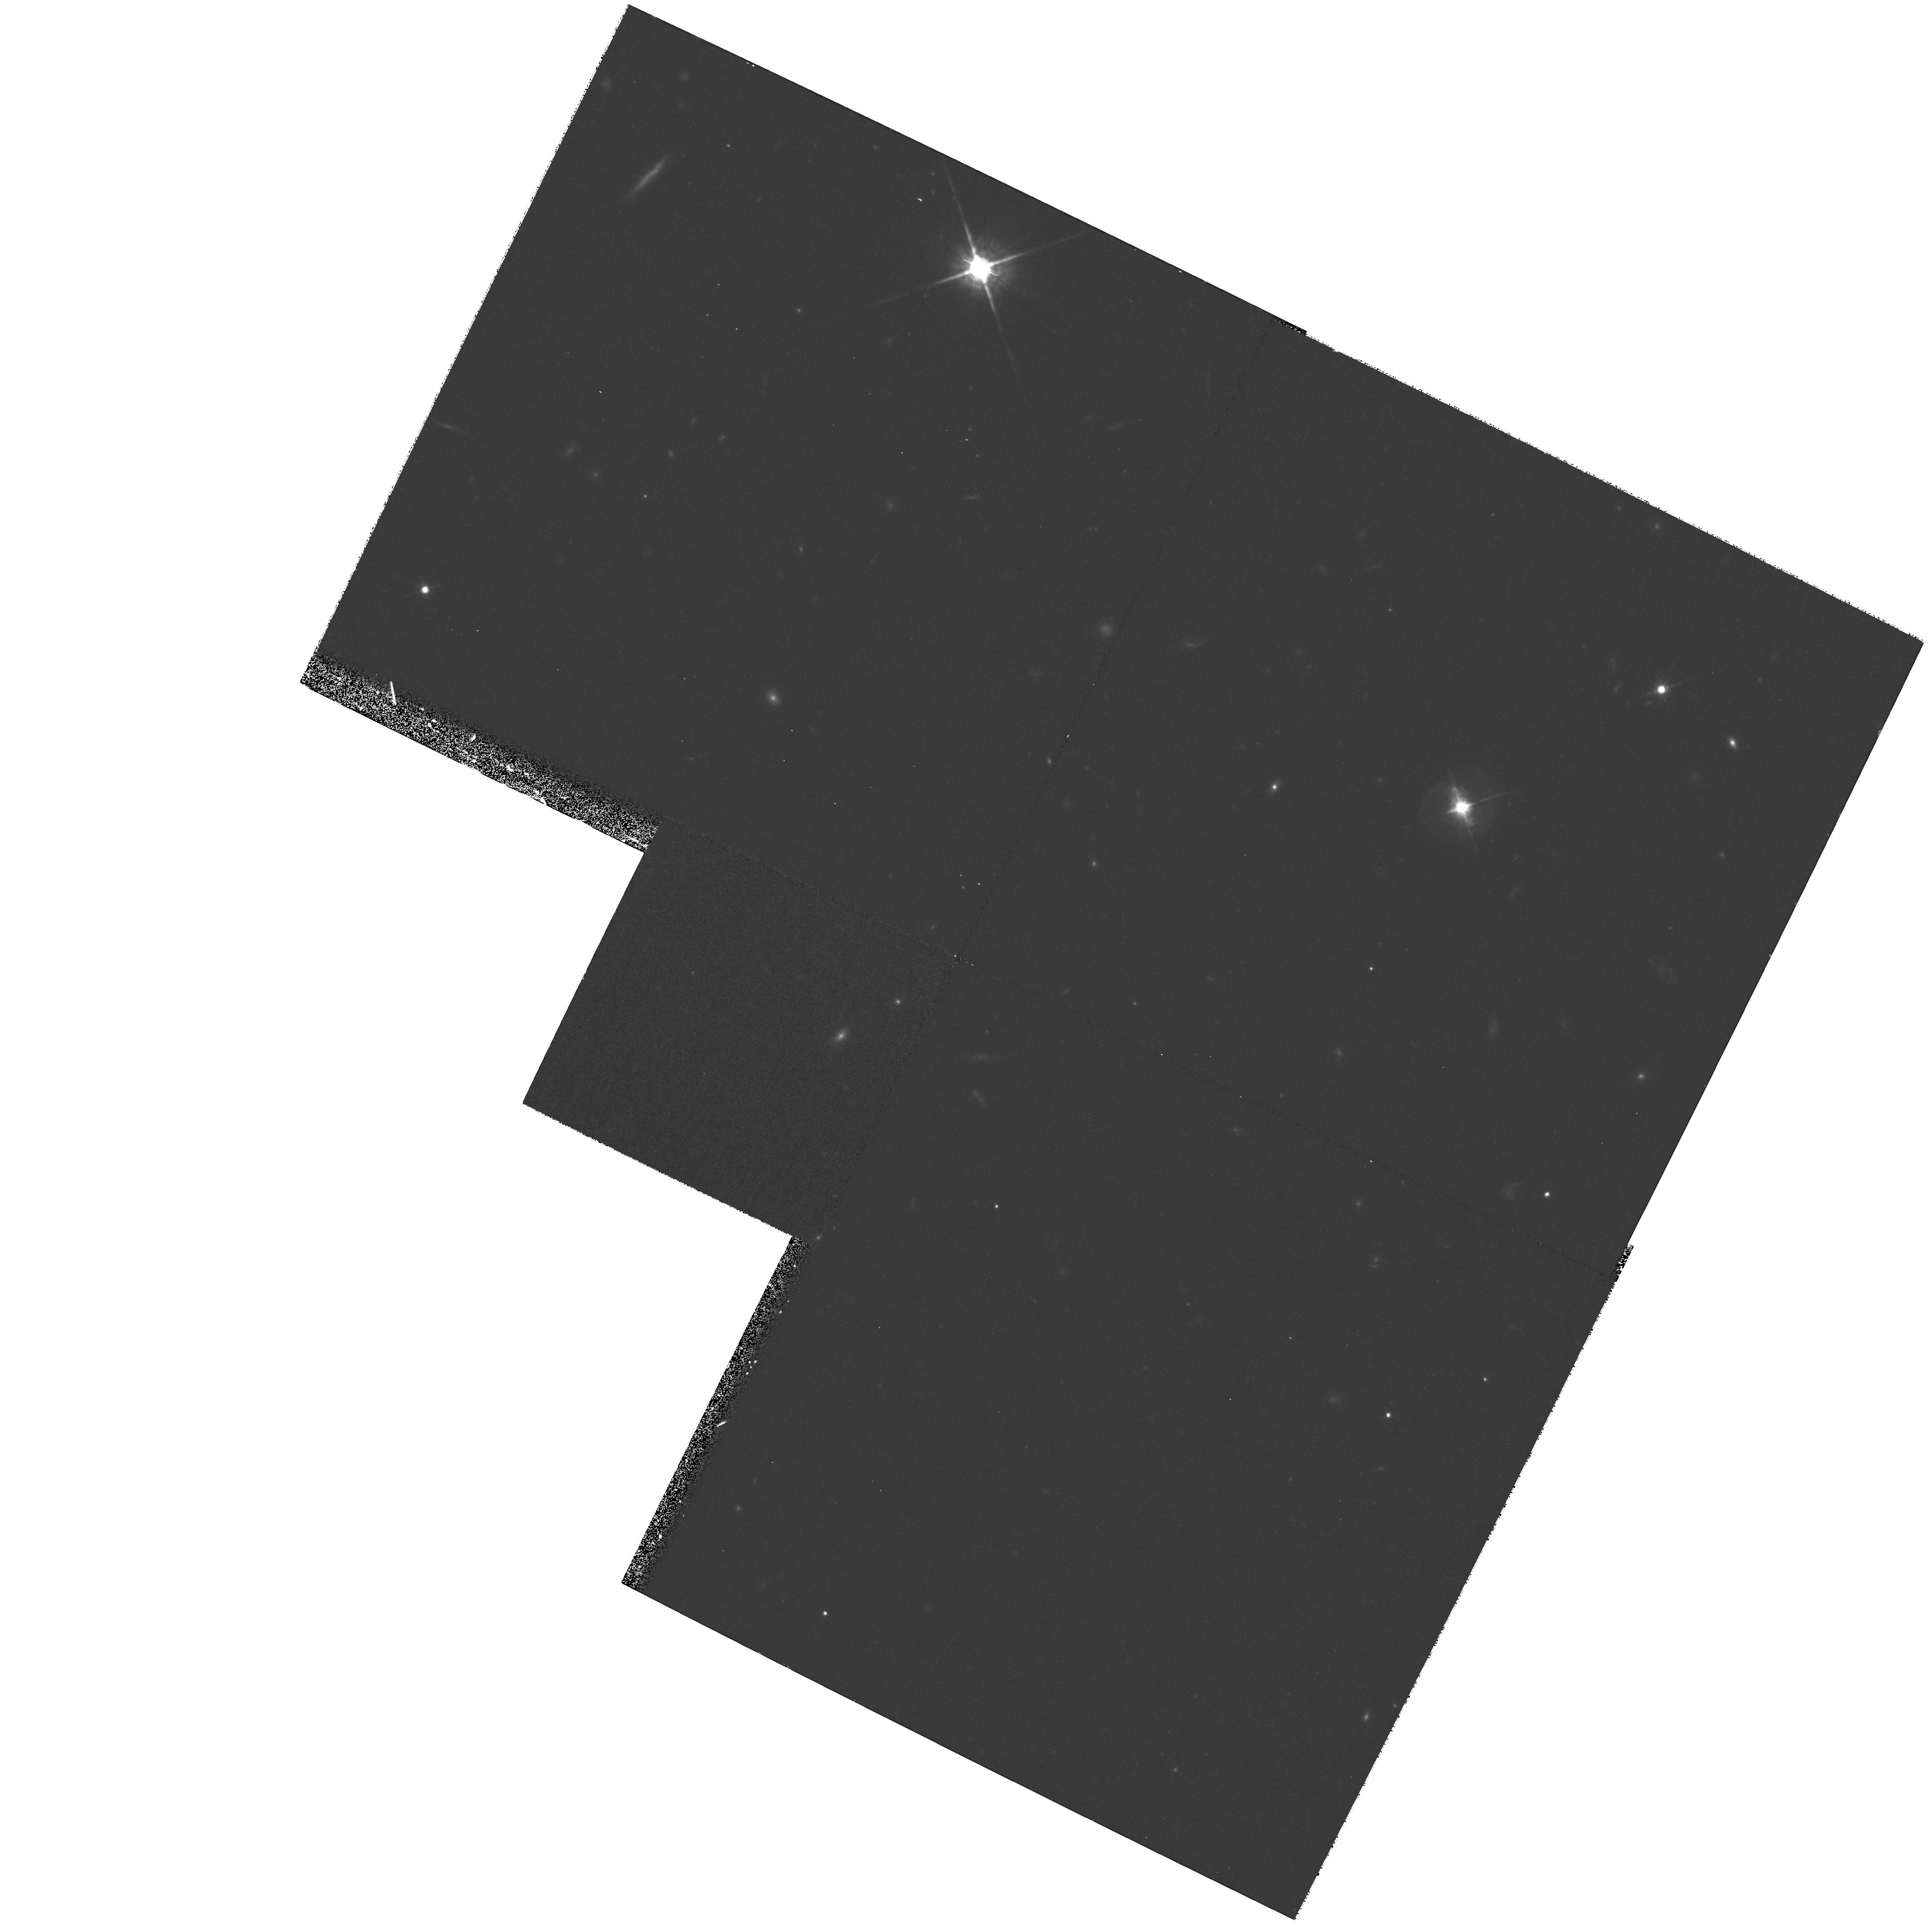
Target: TON0028
Instrument: WFPC2/PC
Filter: F791W
Exposure: 1.1 h
Observation ID: hst_8609_07_wfpc2_pc_f791w_u64n07

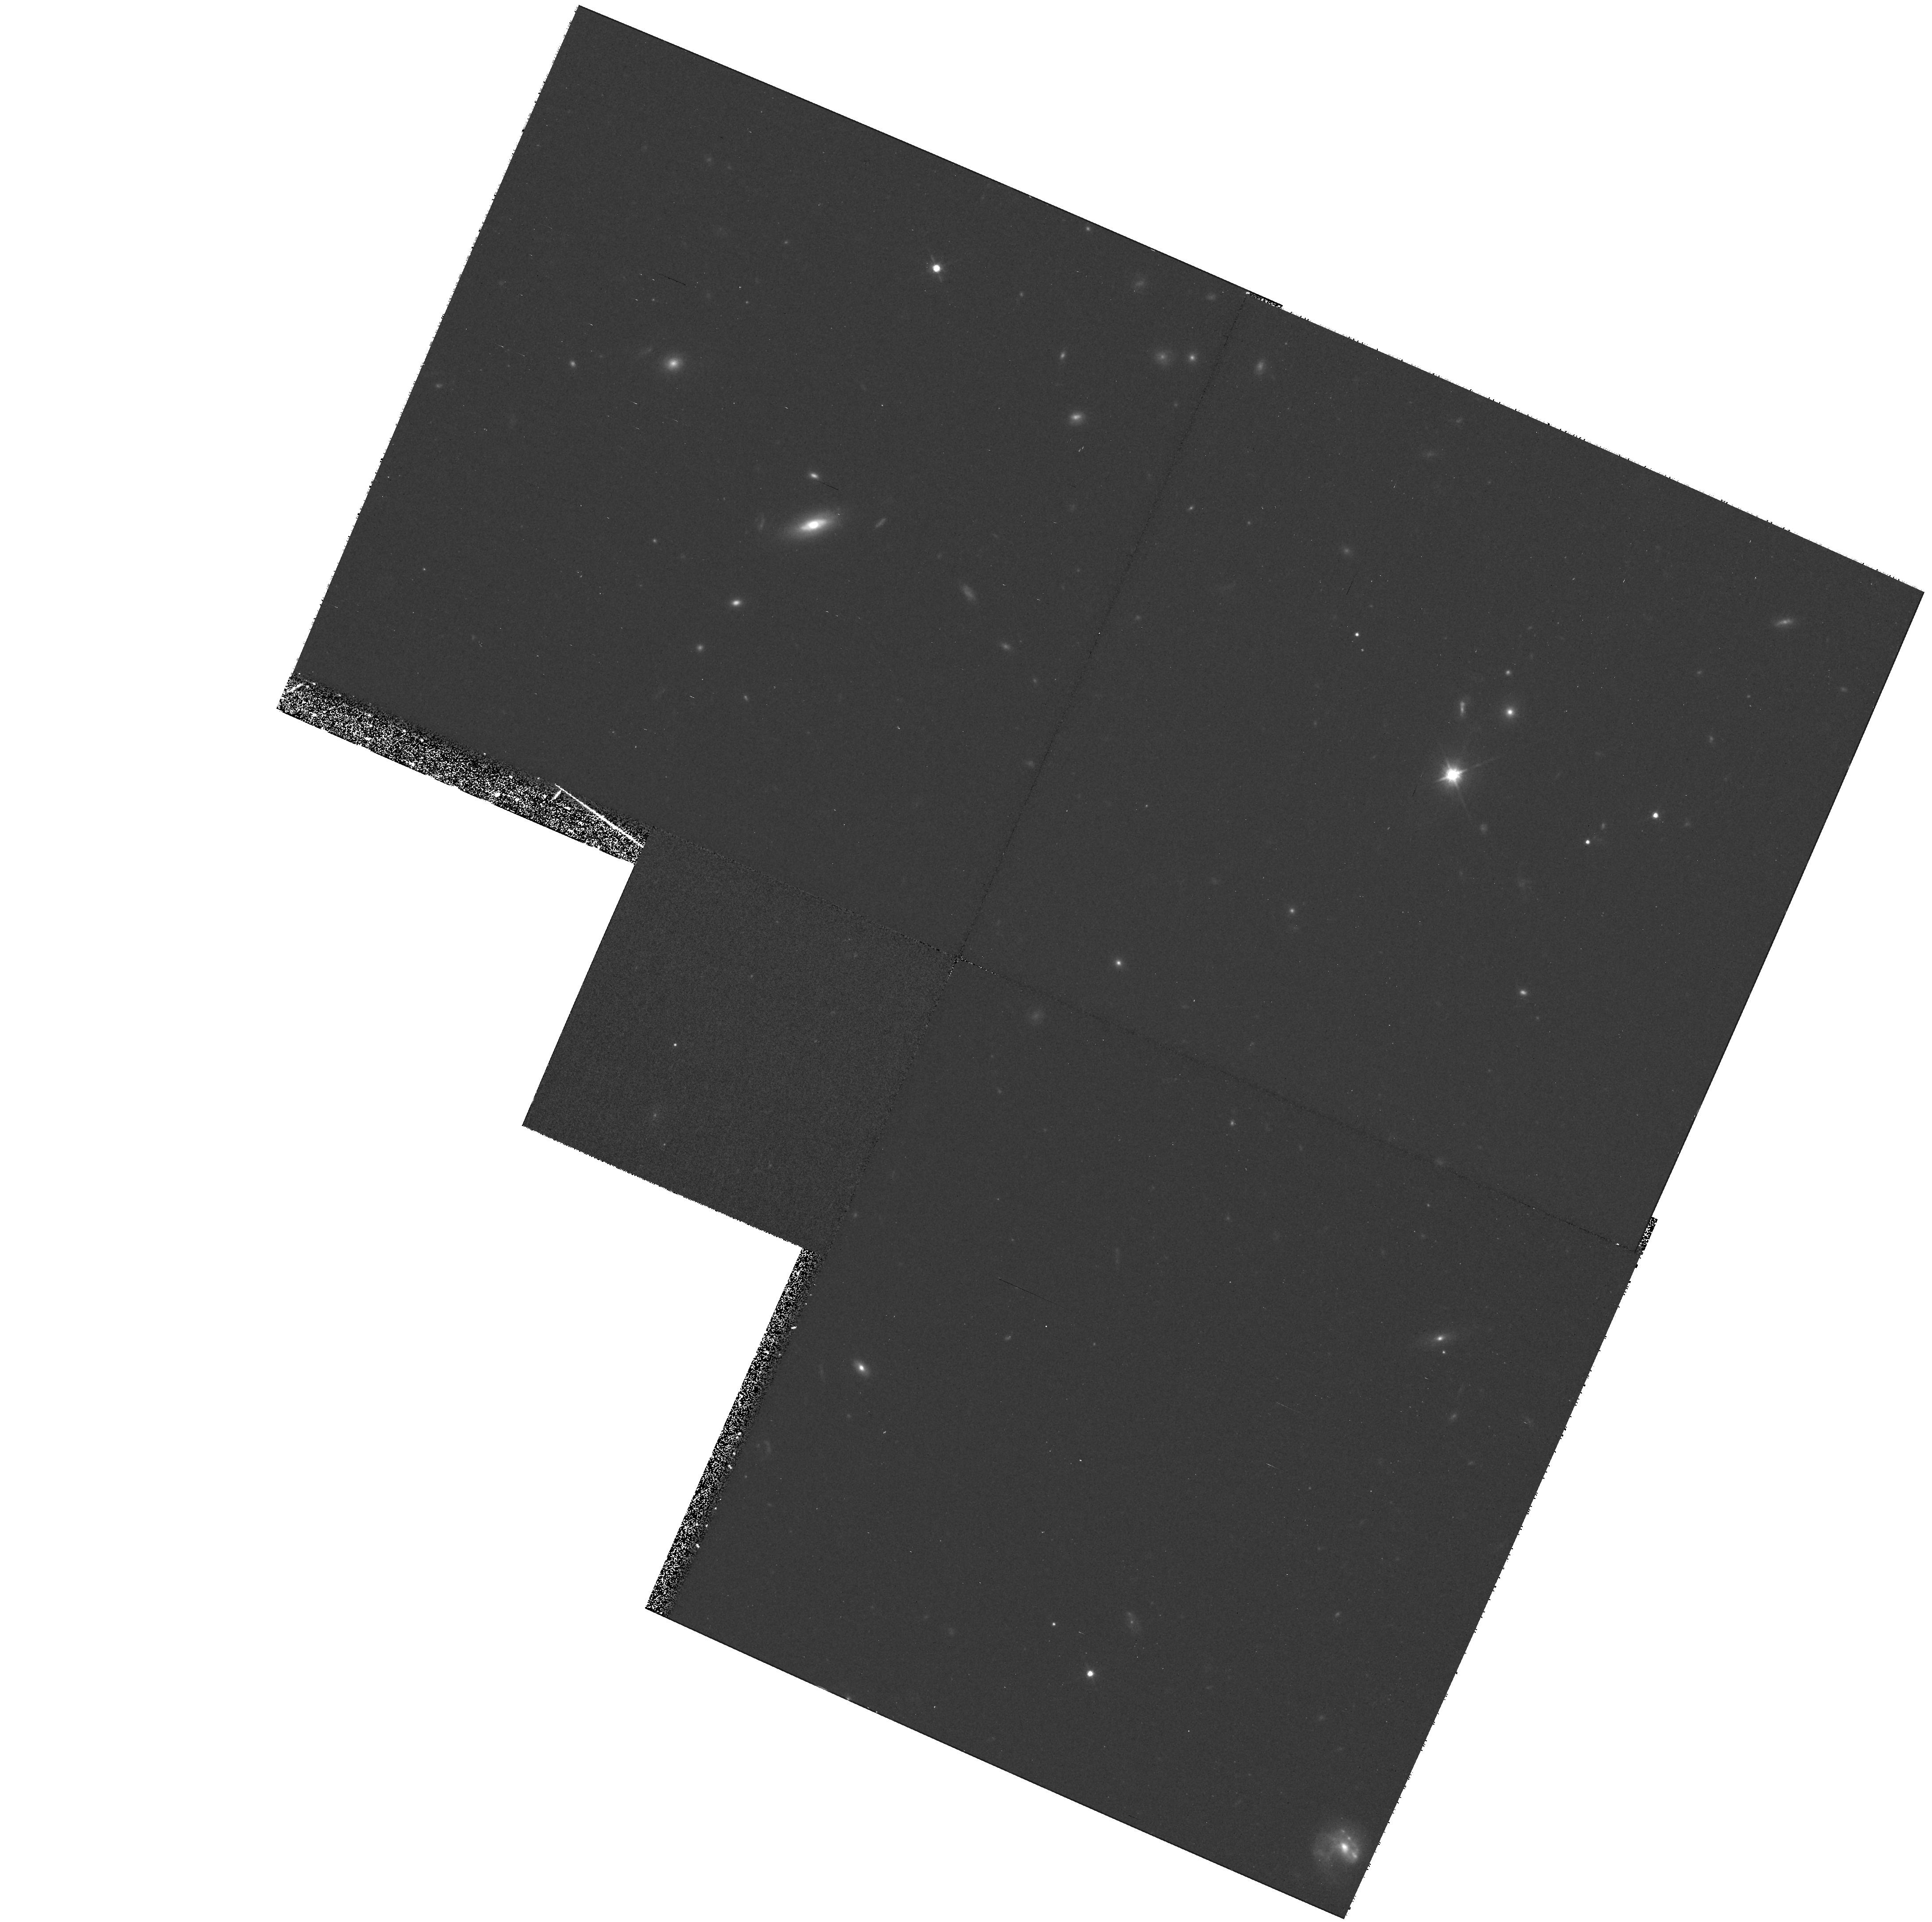
Target: 1230+097
Instrument: WFPC2/PC
Filter: F791W
Exposure: 1.1 h
Observation ID: hst_8609_09_wfpc2_pc_f791w_u64n09

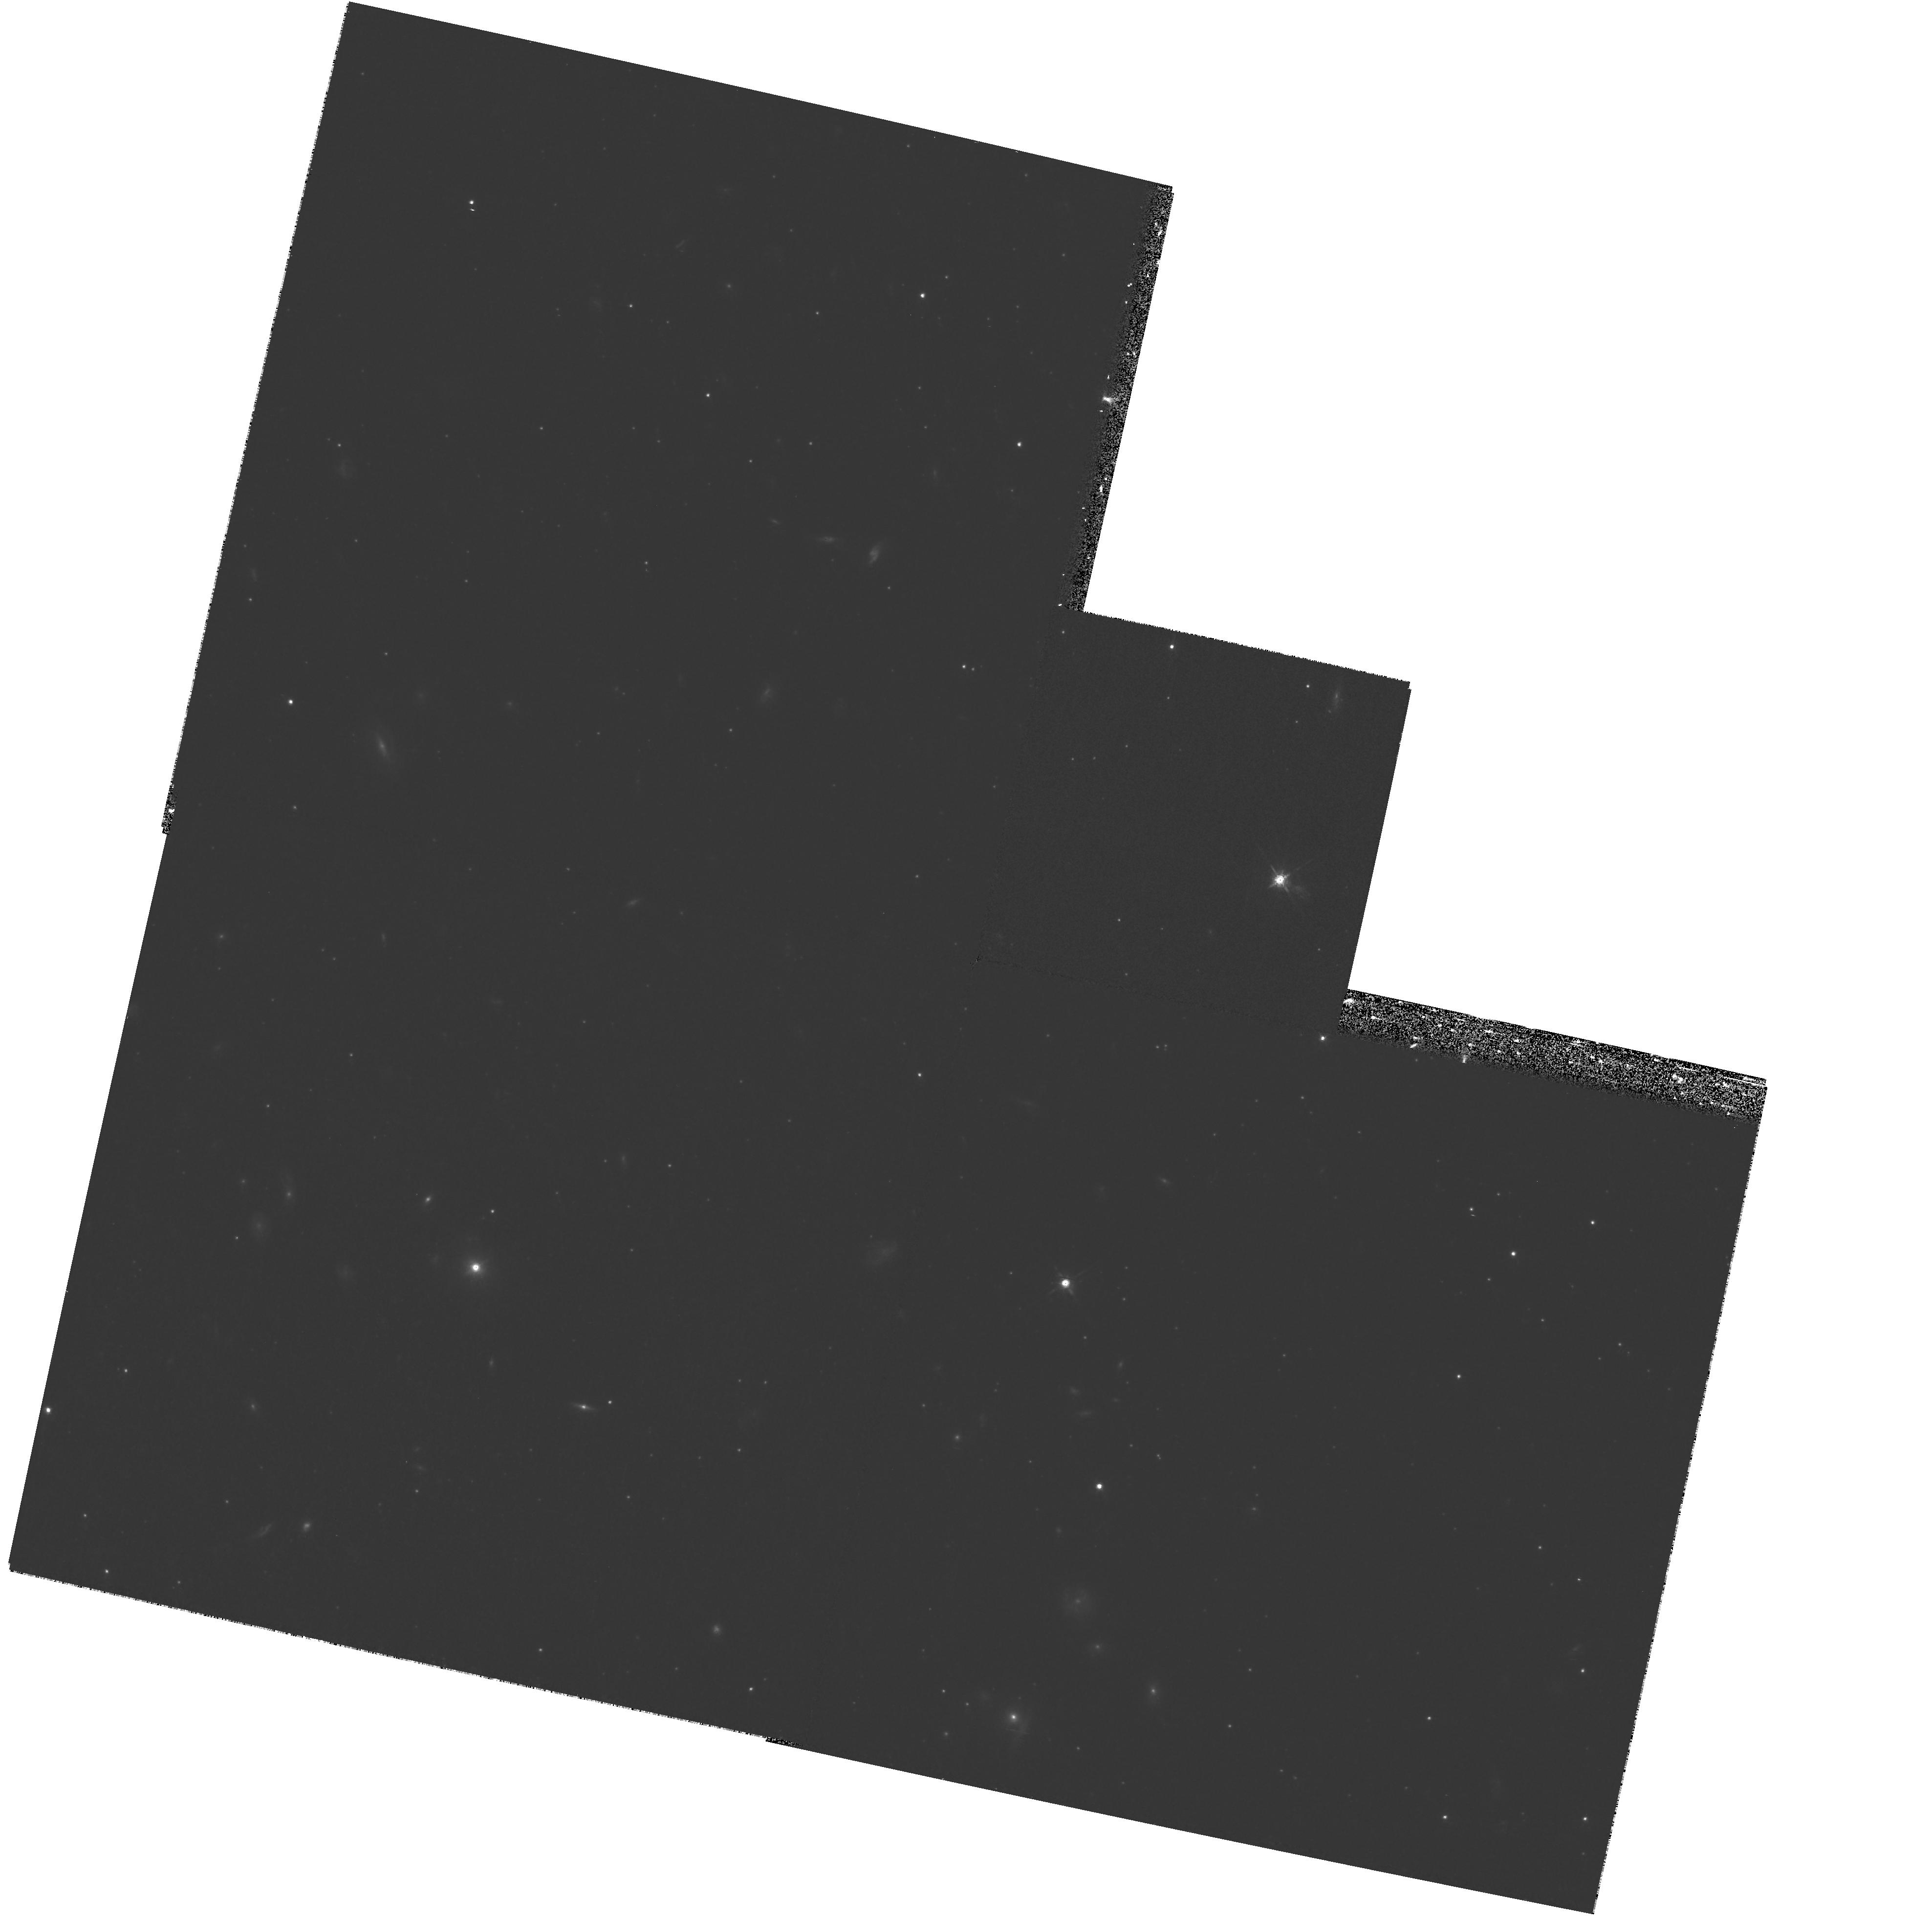
Target: MC4
Instrument: WFPC2/PC
Filter: F791W
Exposure: 1.2 h
Observation ID: hst_8609_04_wfpc2_pc_f791w_u64n04

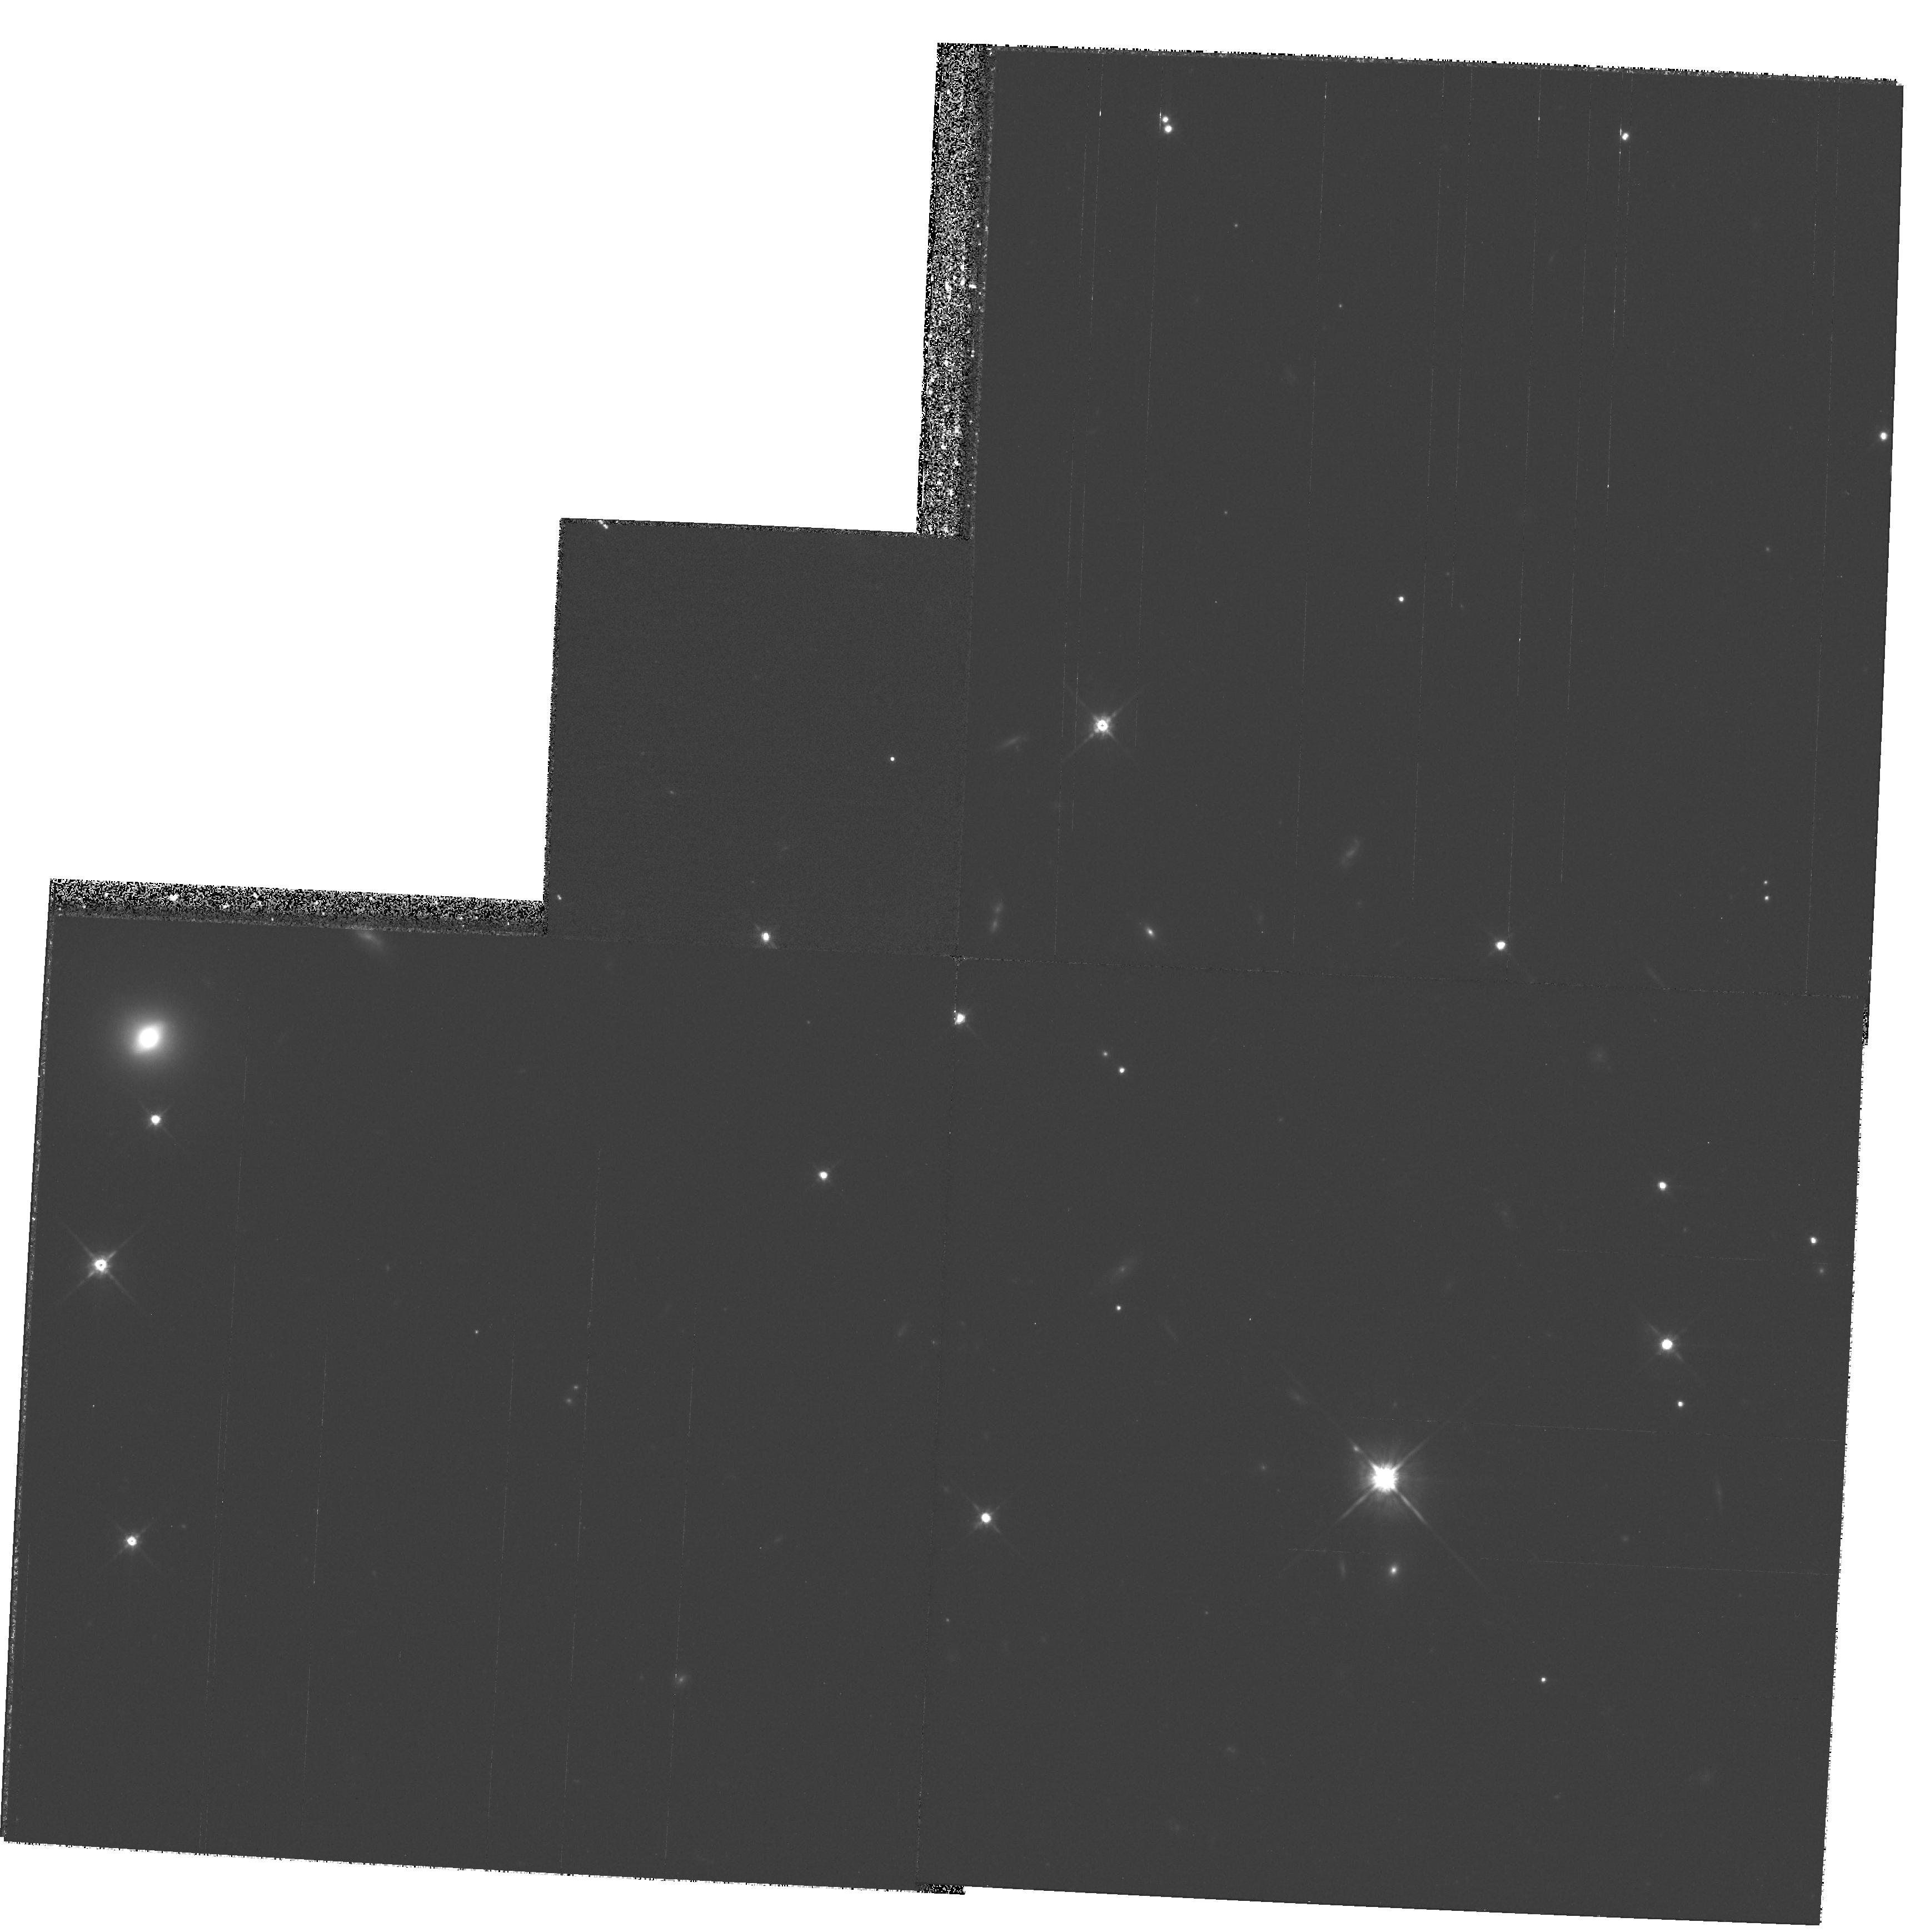
Target: HS0624+6907
Instrument: WFPC2/PC
Filter: F791W
Exposure: 1.2 h
Observation ID: hst_8609_02_wfpc2_pc_f791w_u64n02

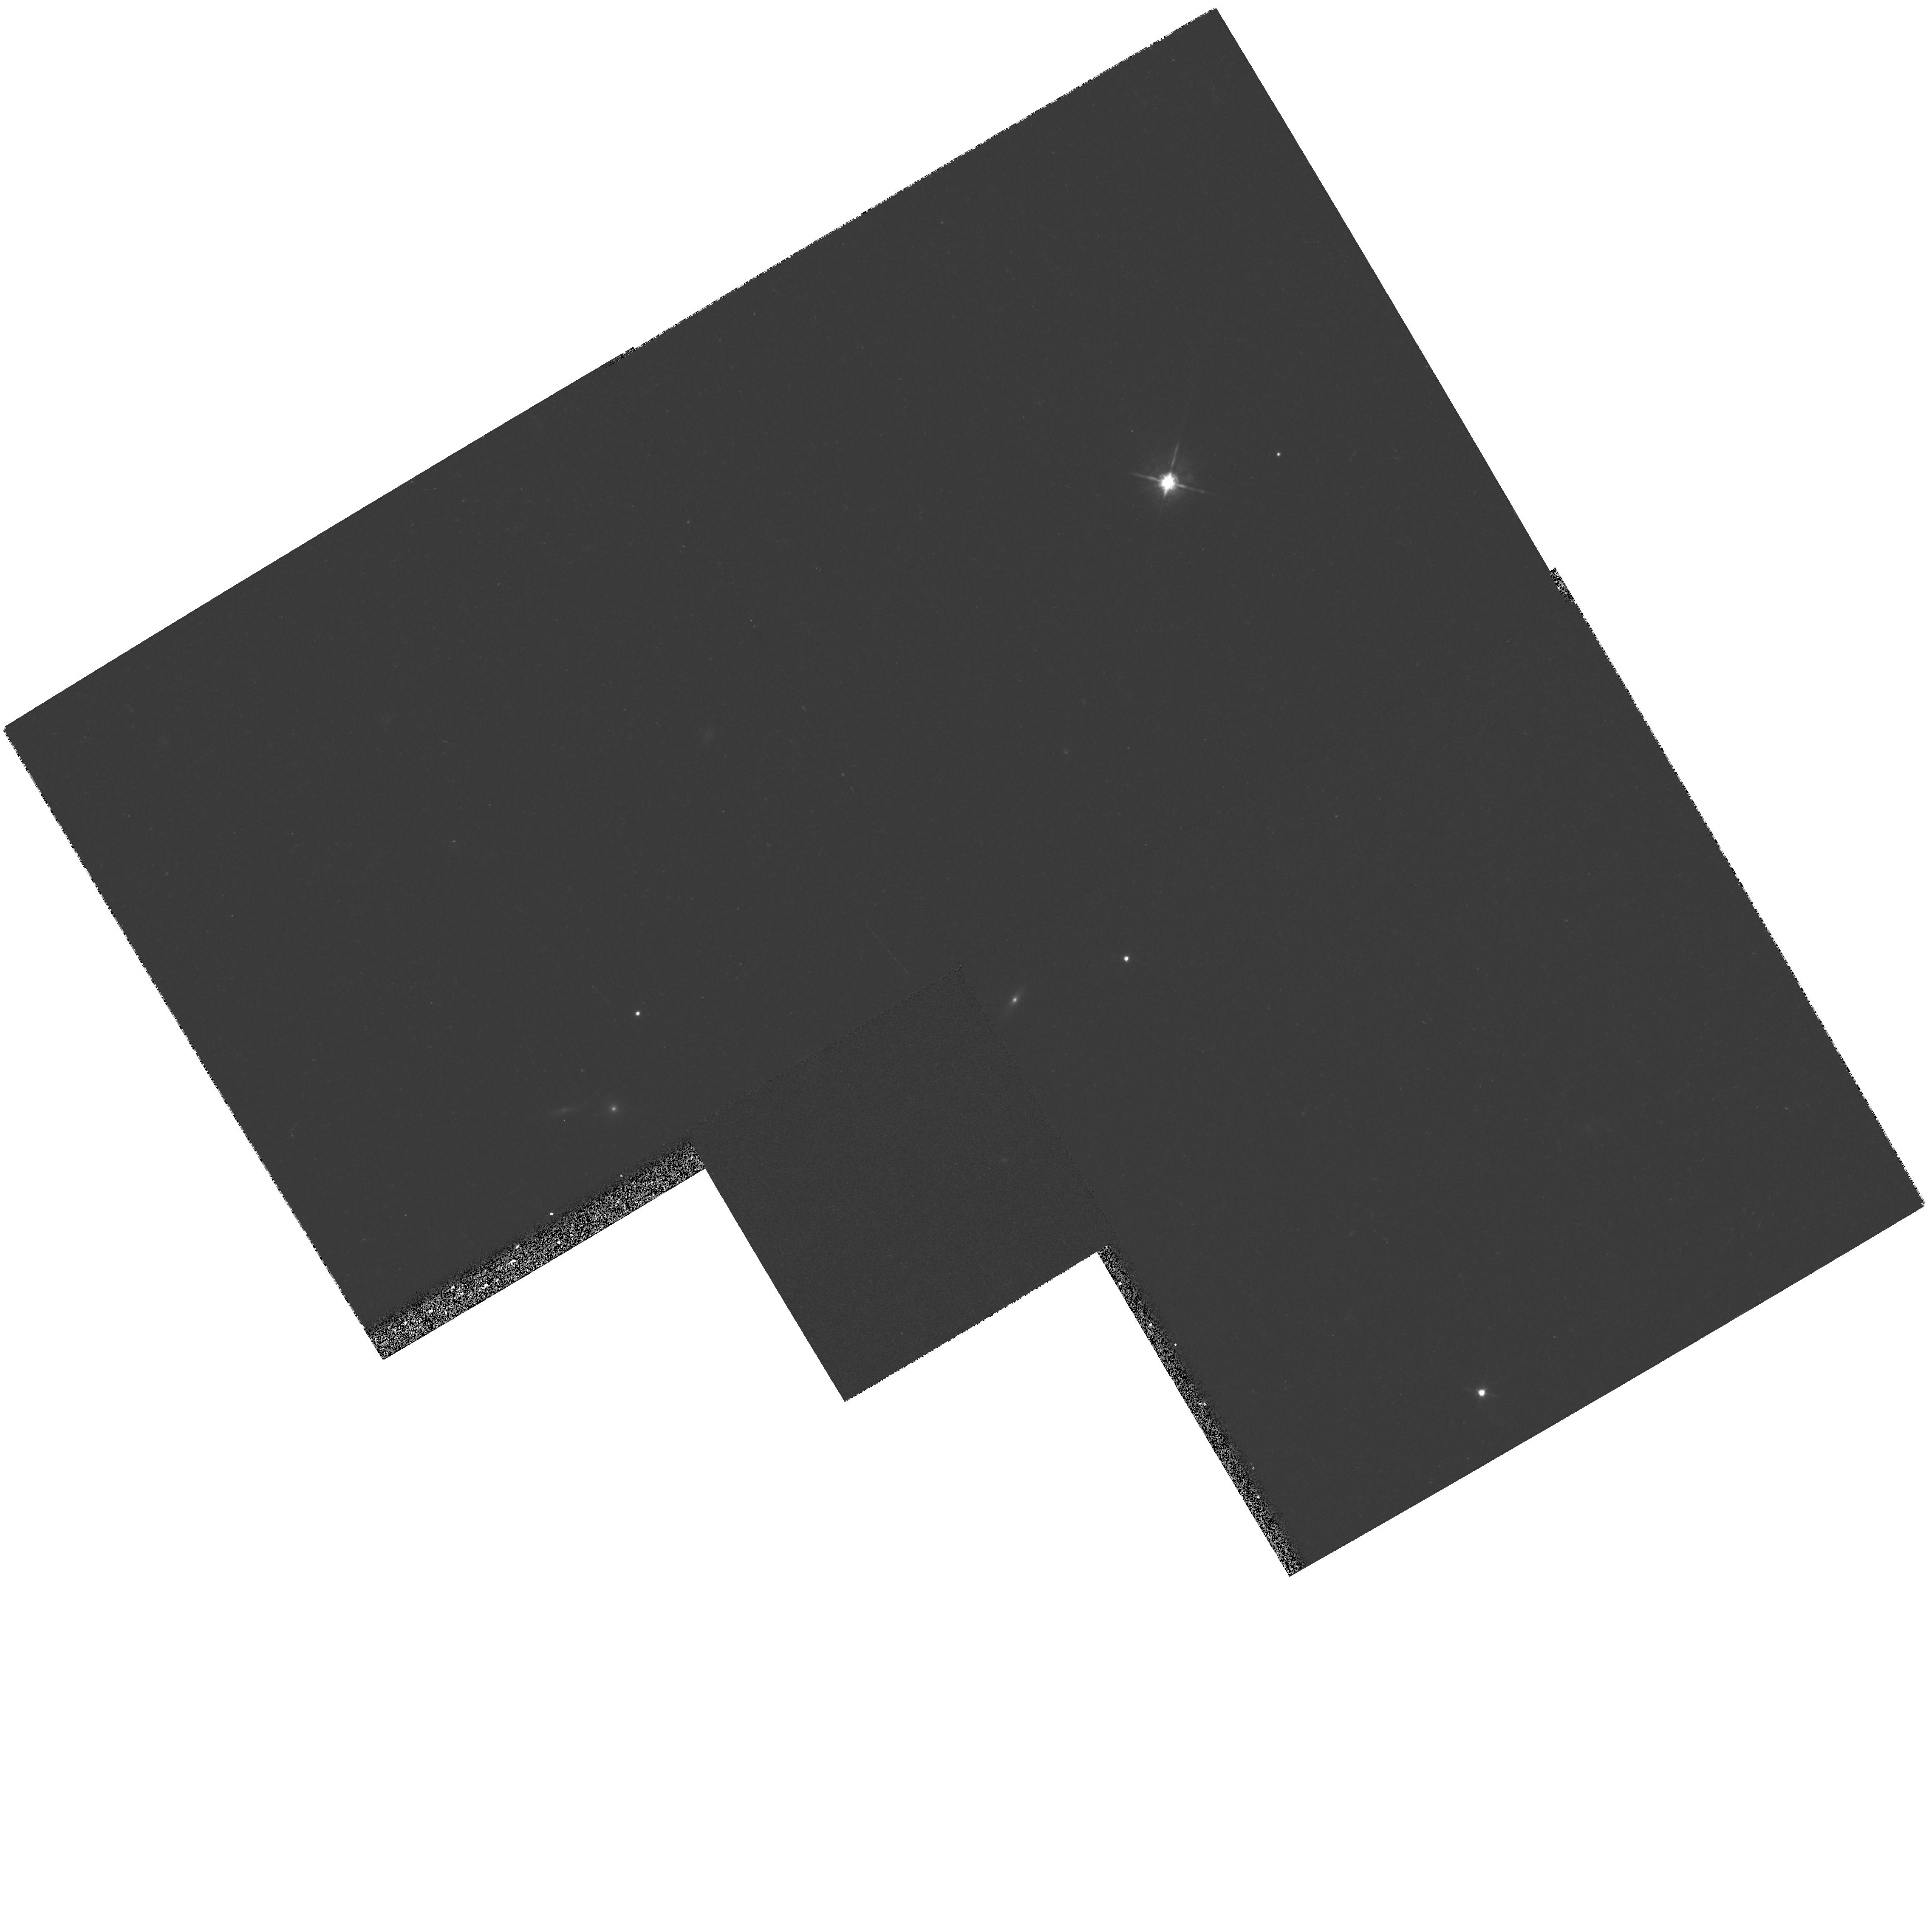
Target: PSF-STAR
Instrument: WFPC2/PC
Filter: F791W
Exposure: 9 min
Observation ID: hst_8609_01_wfpc2_pc_f791w_u64n01

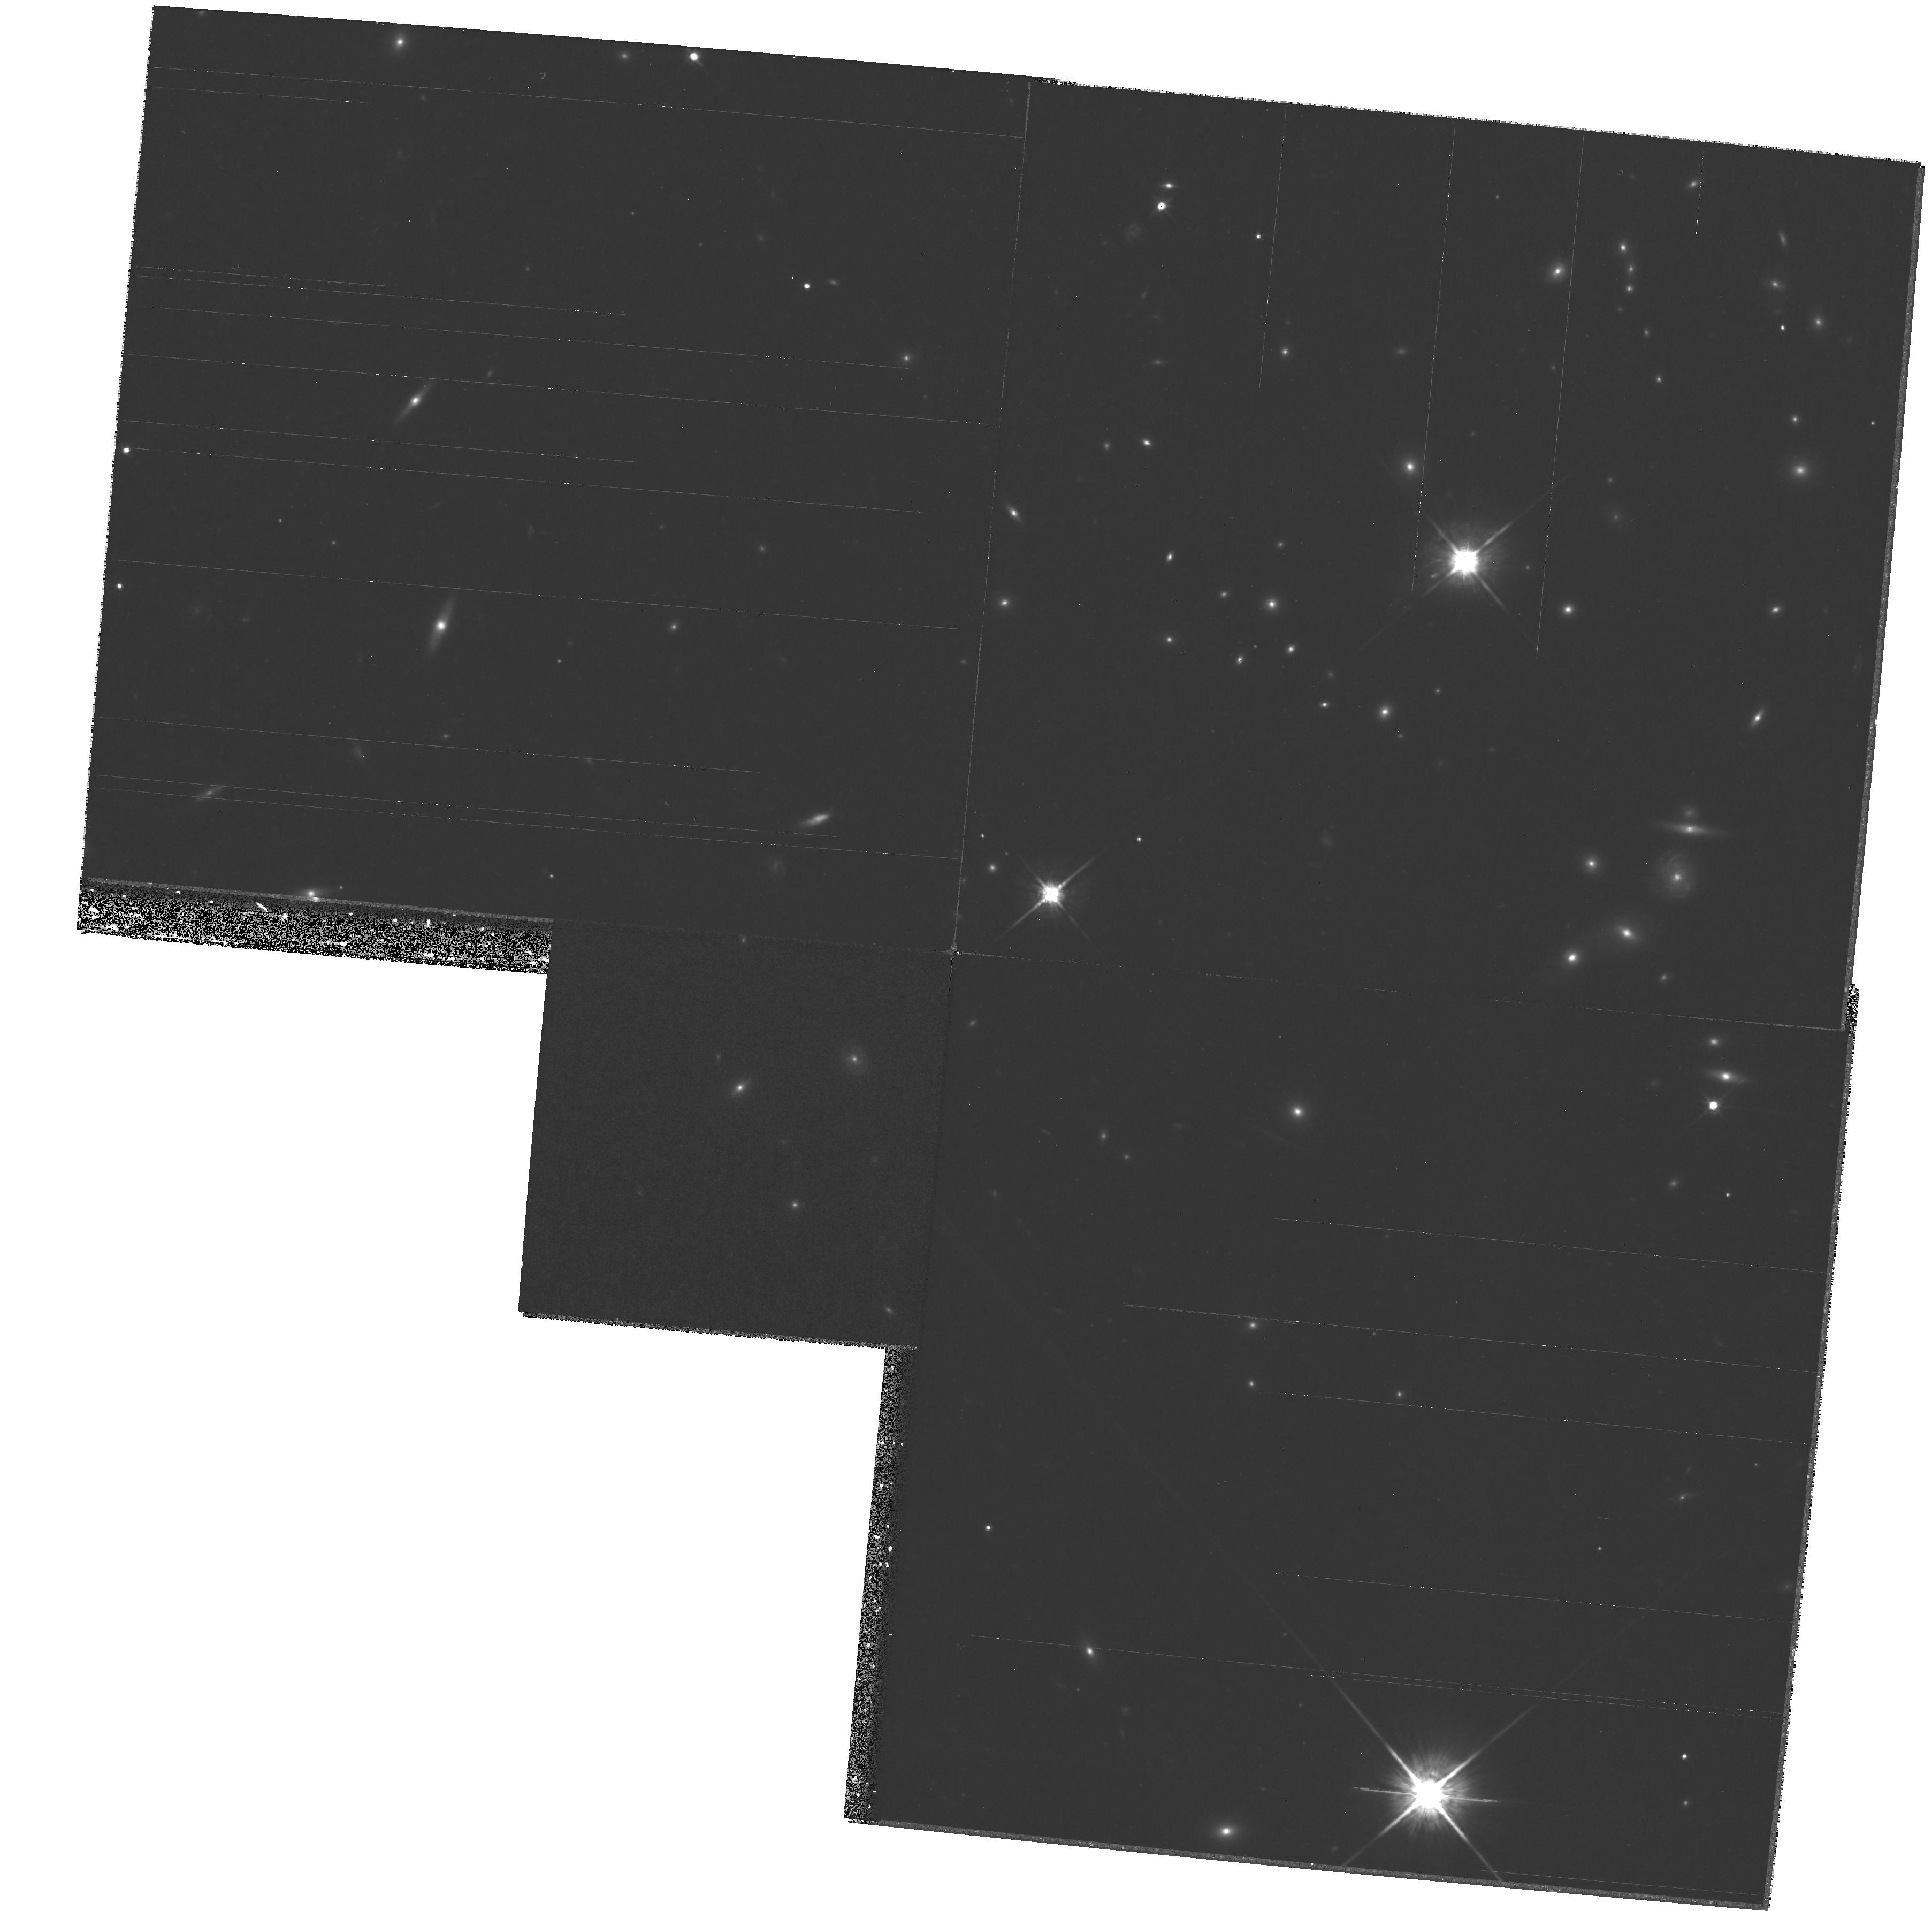
Target: E1821+643
Instrument: WFPC2/PC
Filter: F791W
Exposure: 1.2 h
Observation ID: hst_8609_03_wfpc2_pc_f791w_u64n03

Host galaxy luminosities of the most luminous QSOs (PI: Miller, Lance)

What are the factors that determine whether a galaxy is host to a luminous QSO? Recent evidence indicates that host galaxy spheroid mass is a key factor: we want to test the relationship between host galaxy and QSO luminosity at the highest feasible QSO luminosities by measuring the luminosities and profiles of host galaxies for QSOs with -25.8 > M_V > -27.6. Current data in this area are conflicting, and we aim to make a definitive experiment that takes careful account of problems caused by extended line or continuum emission around QSOs, relativistic beaming, gravitational lensing and galaxy interactions.